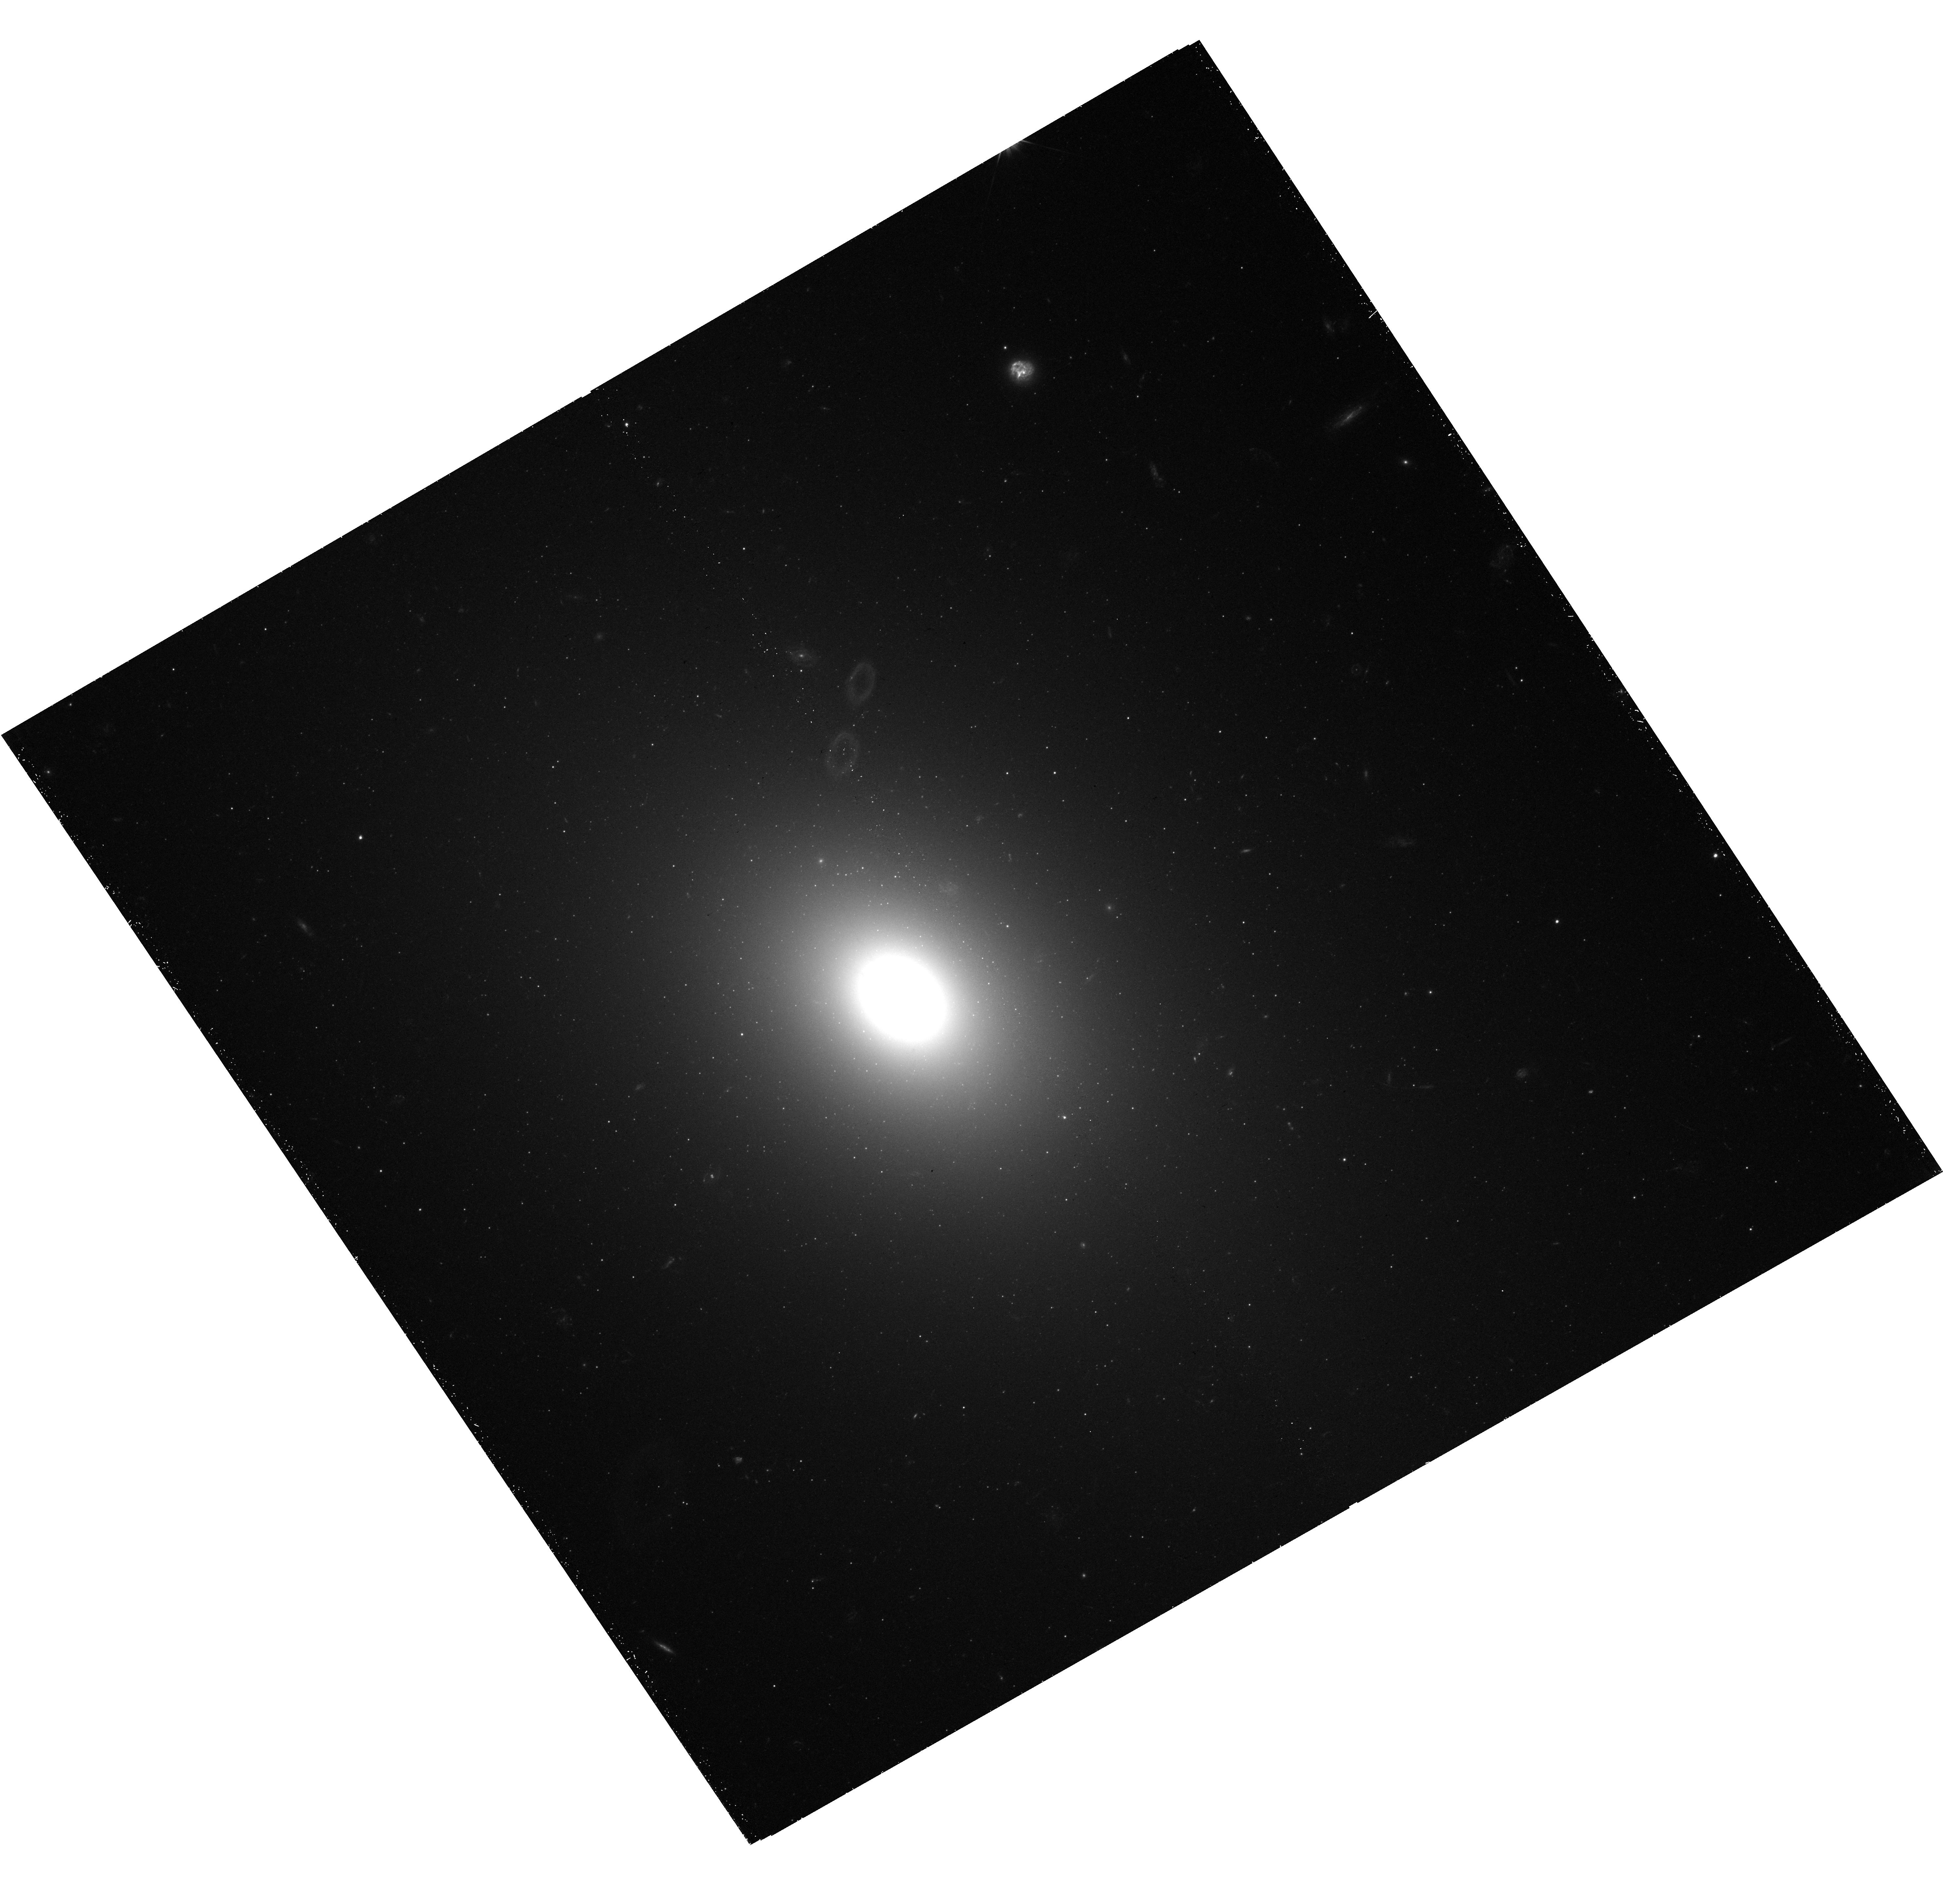
Target: NGC-533. Instrument: WFC3/UVIS. Filter: F475X. Exposure: 41 min. Observation ID: hst_15265_03_wfc3_uvis_f475x_idfr03

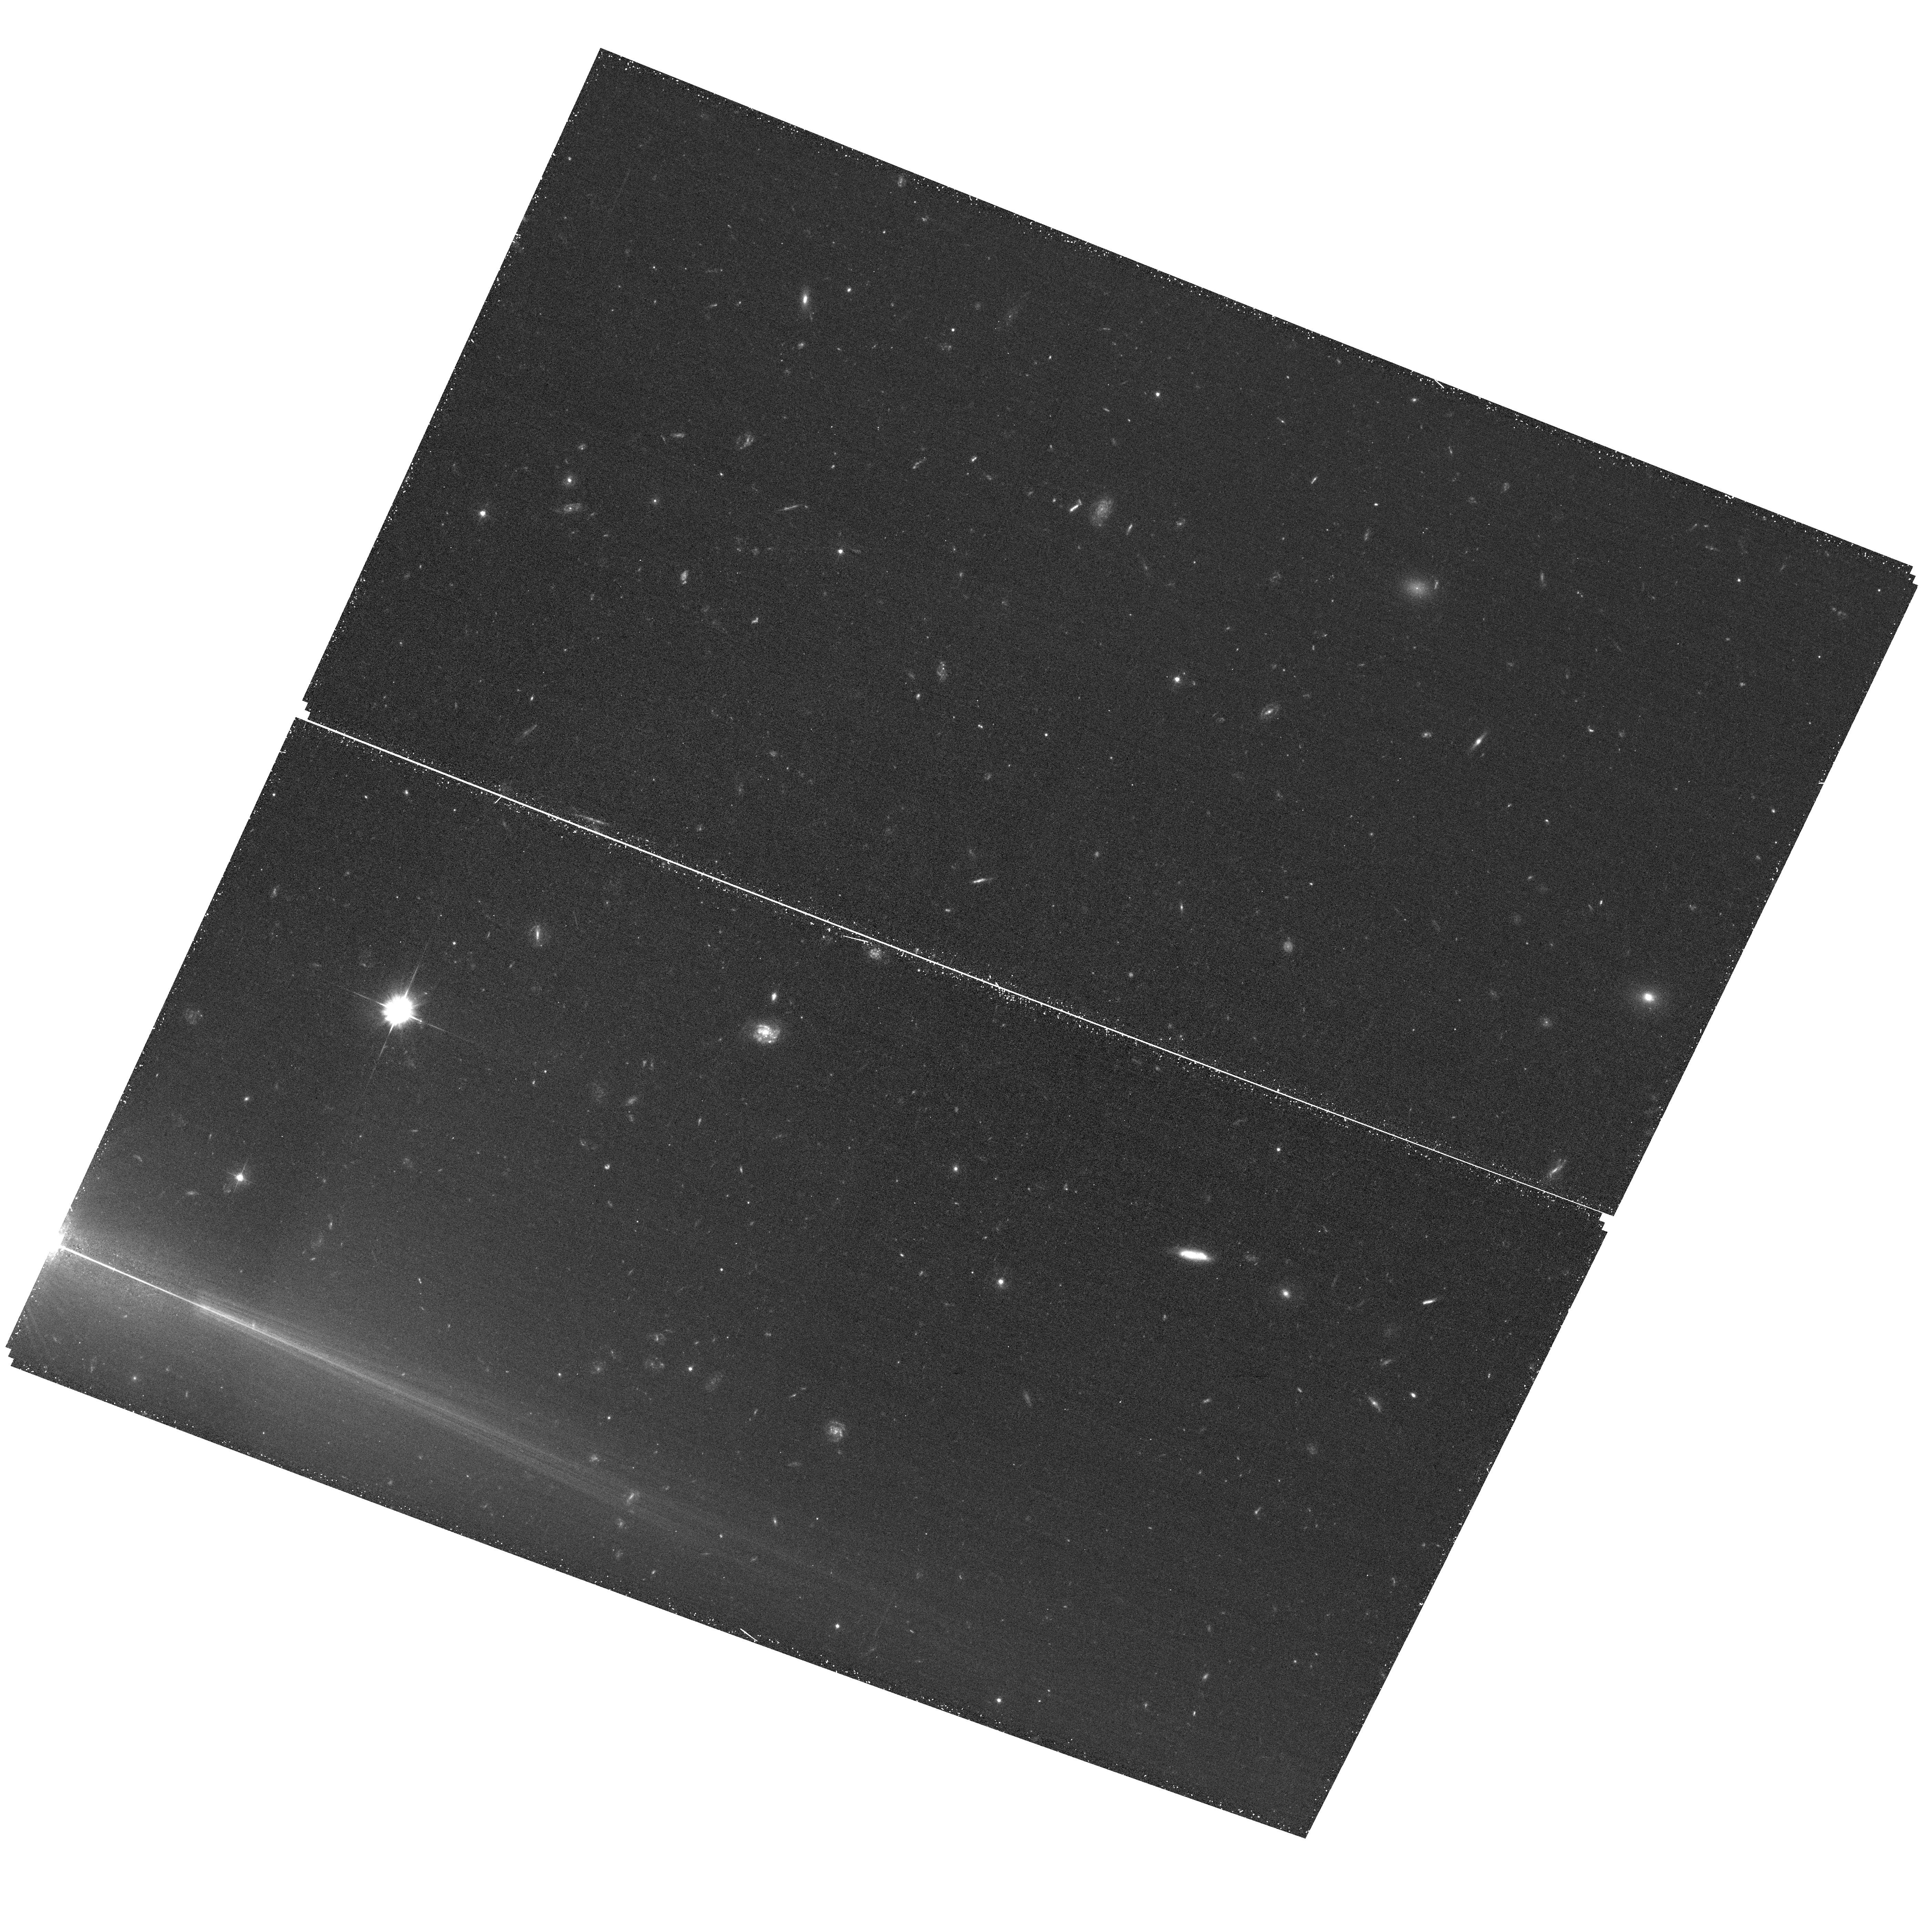
Target: field at RA 195.228°, Dec 37.403°. Instrument: ACS/WFC. Filter: F475W. Exposure: 34 min. Observation ID: hst_15265_14_acs_wfc_f475w_jdfr14

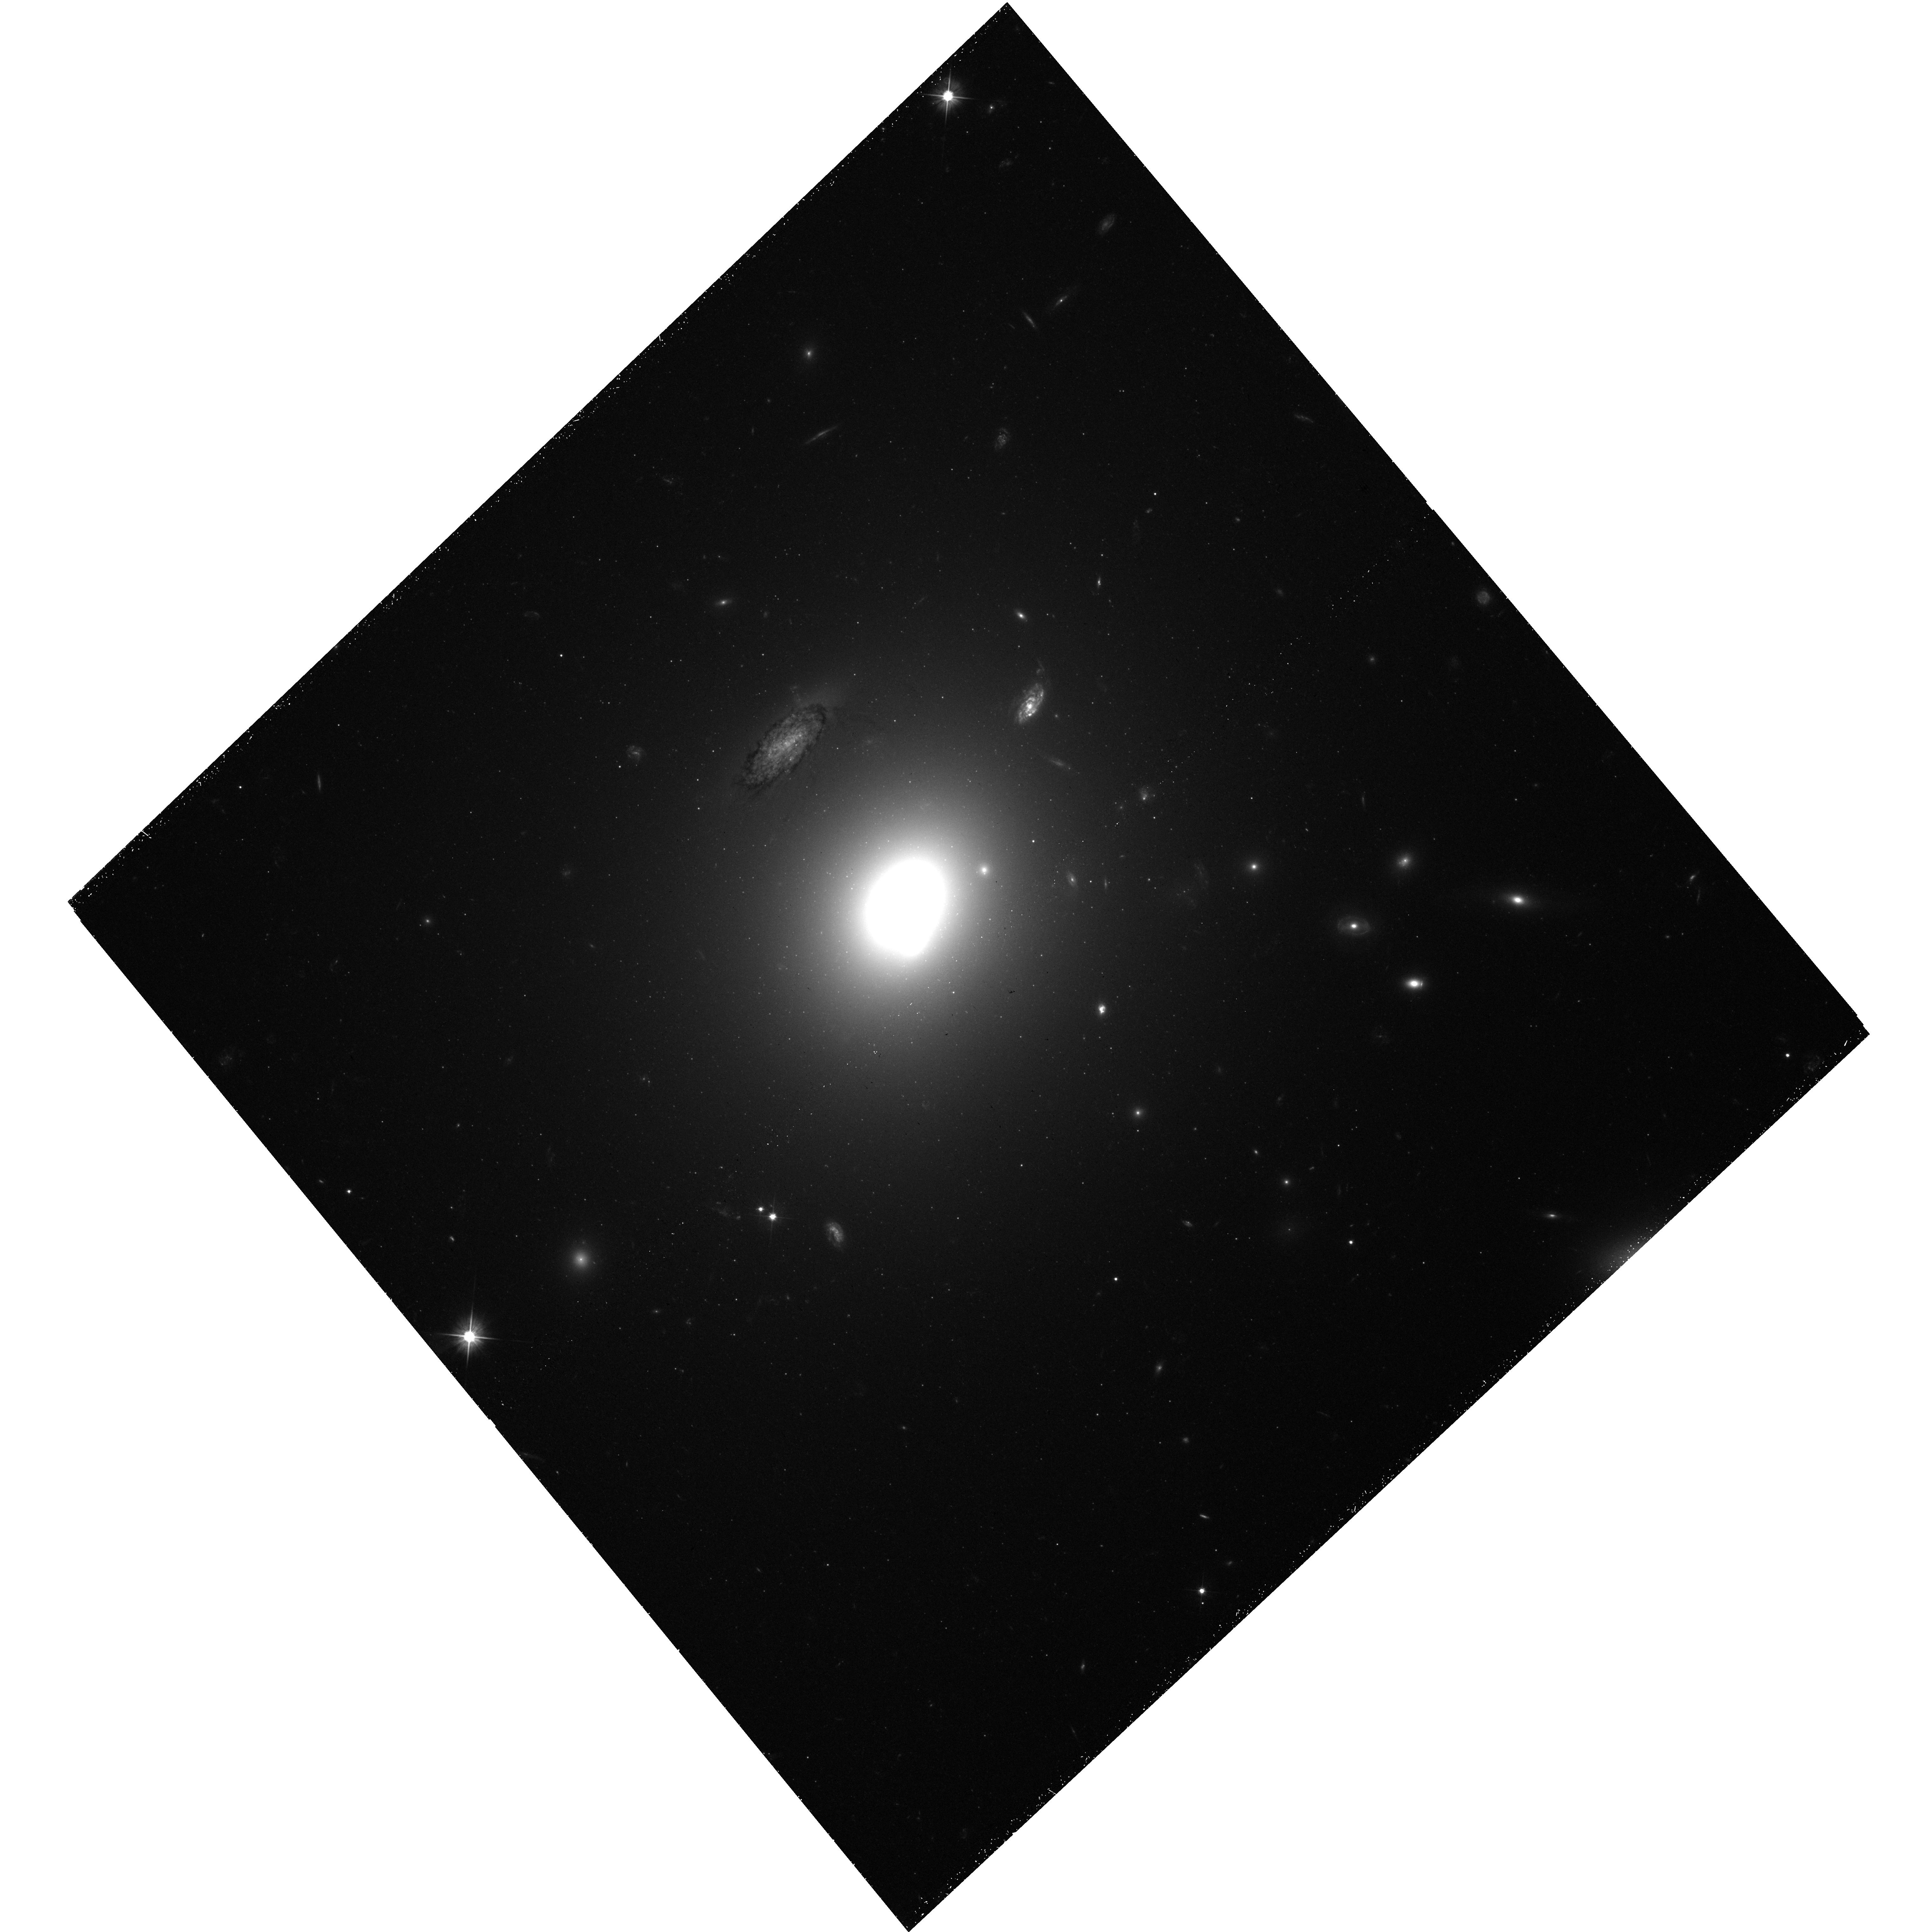
Target: NGC-3158. Instrument: WFC3/UVIS. Filter: F475X. Exposure: 44 min. Observation ID: hst_15265_16_wfc3_uvis_f475x_idfr16

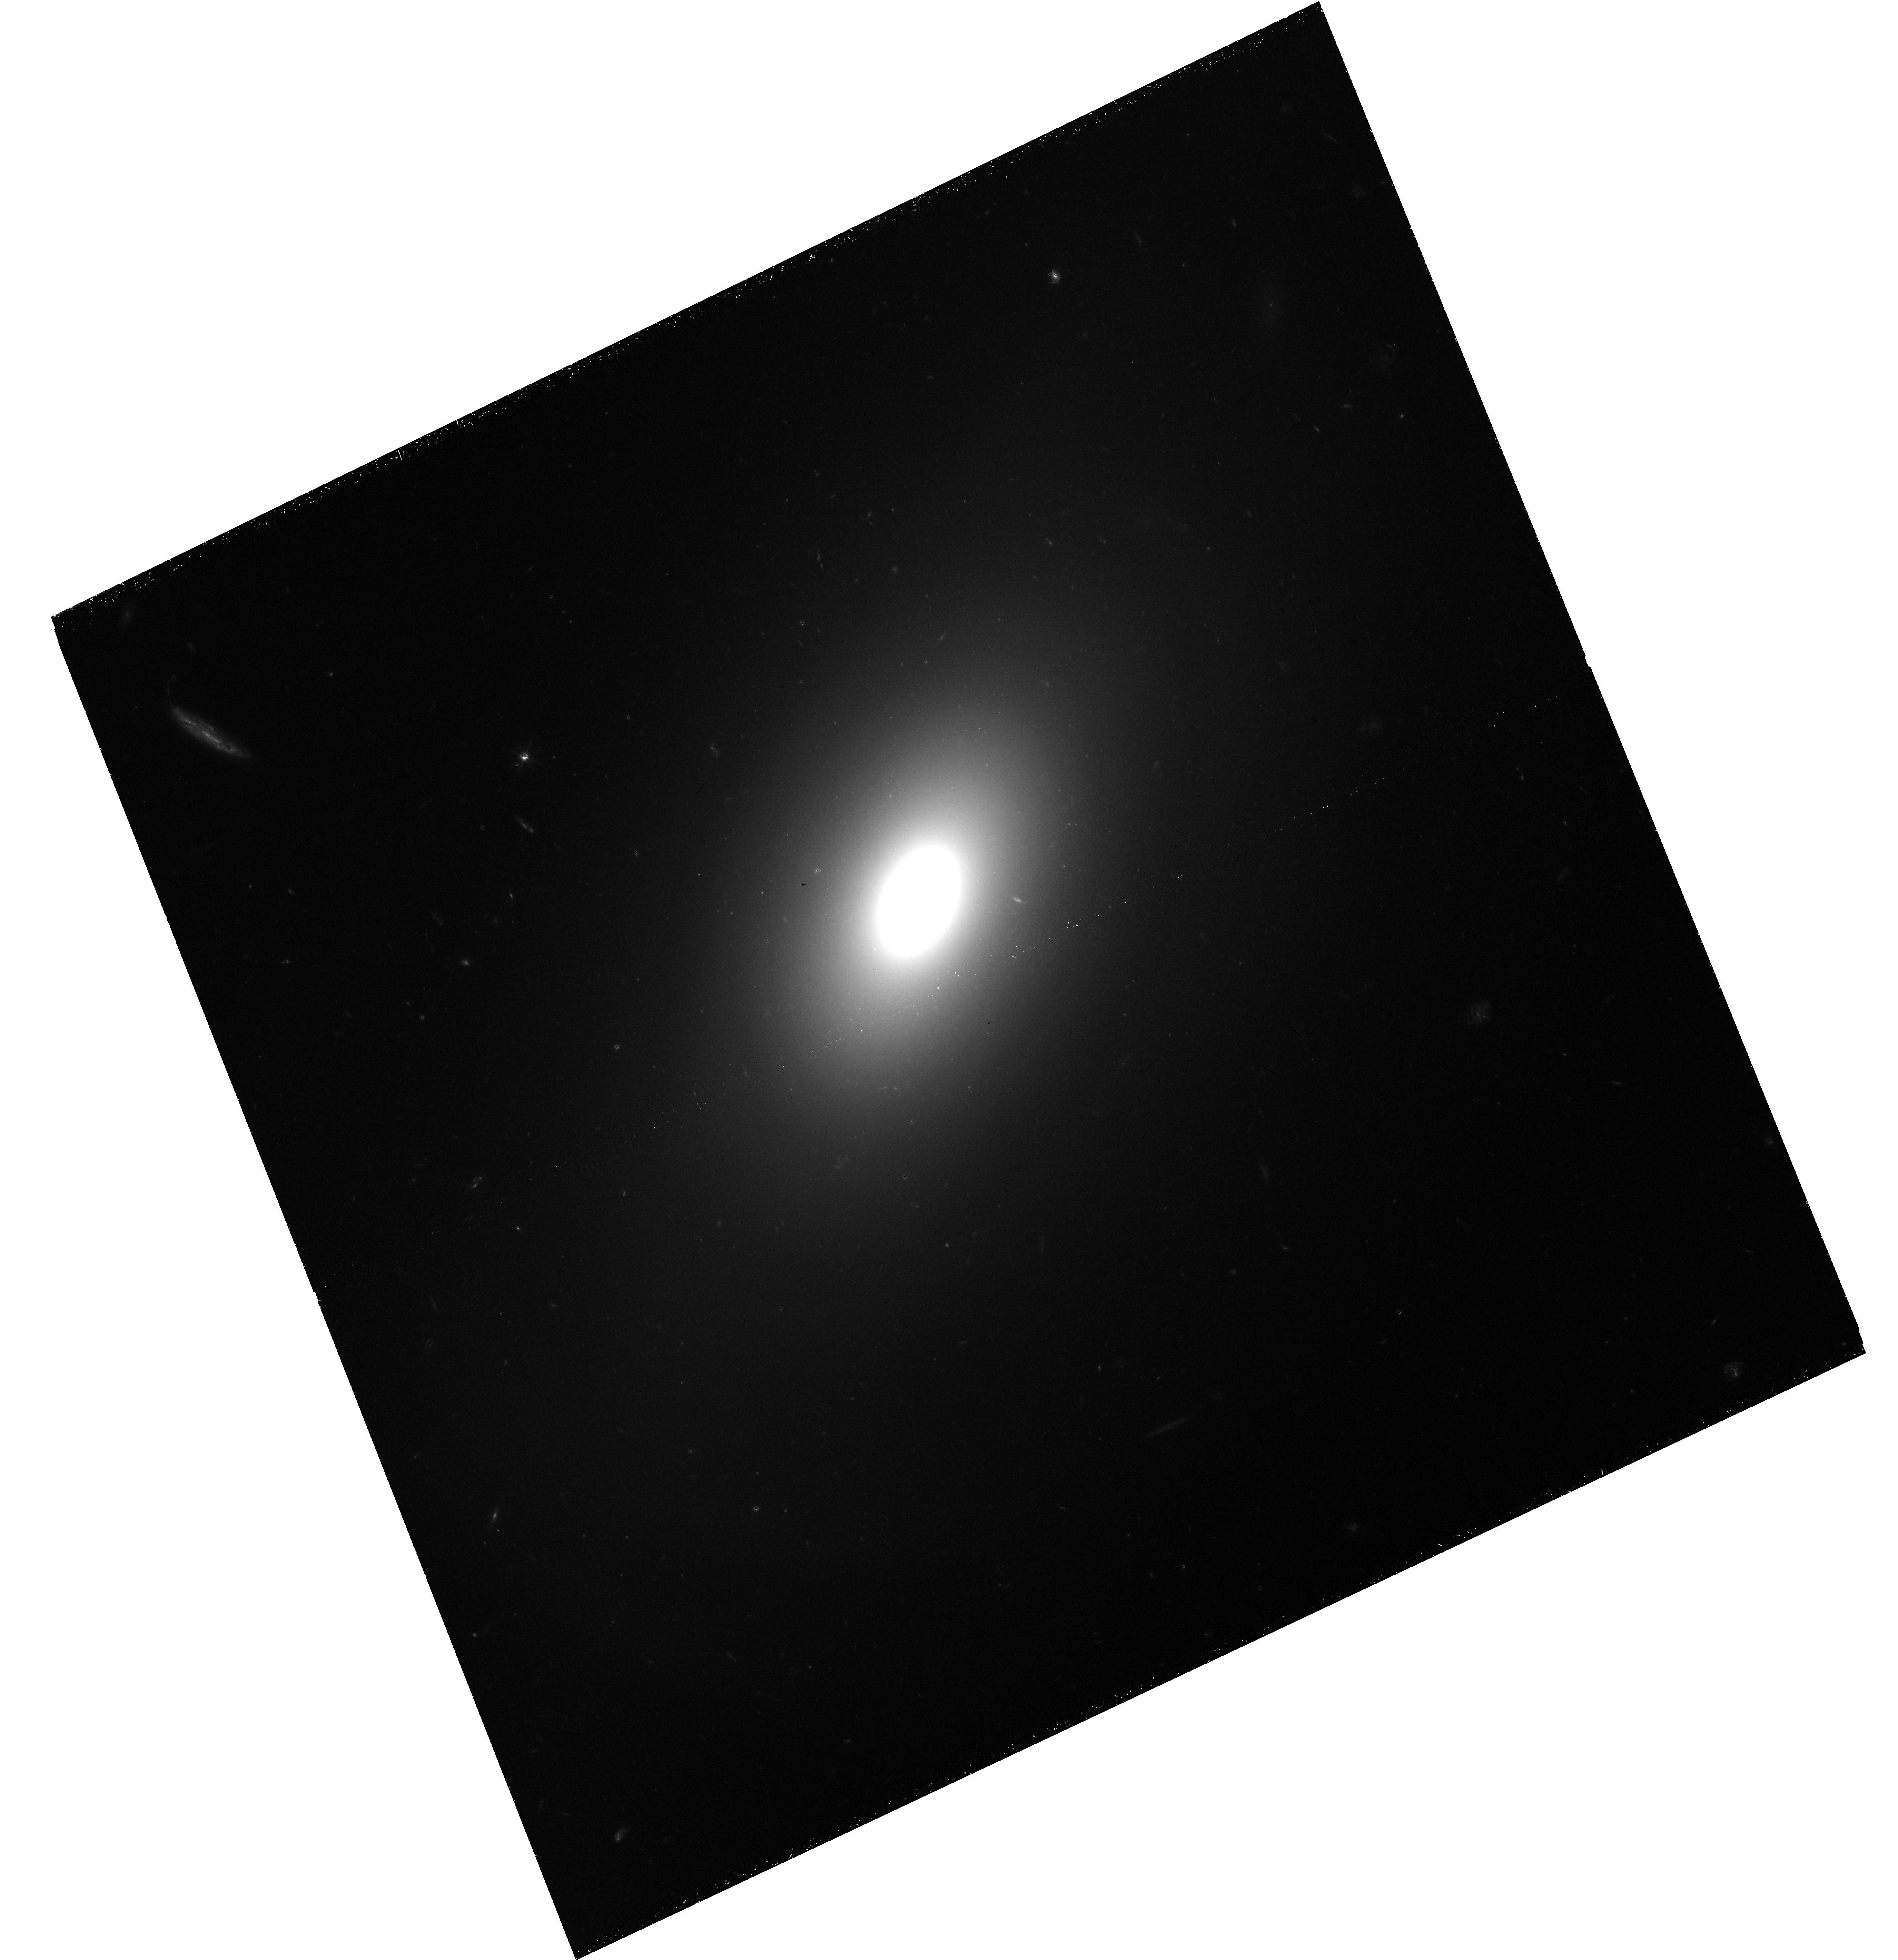
Target: NGC-4914. Instrument: WFC3/UVIS. Filter: F475X. Exposure: 42 min. Observation ID: hst_15265_14_wfc3_uvis_f475x_idfr14

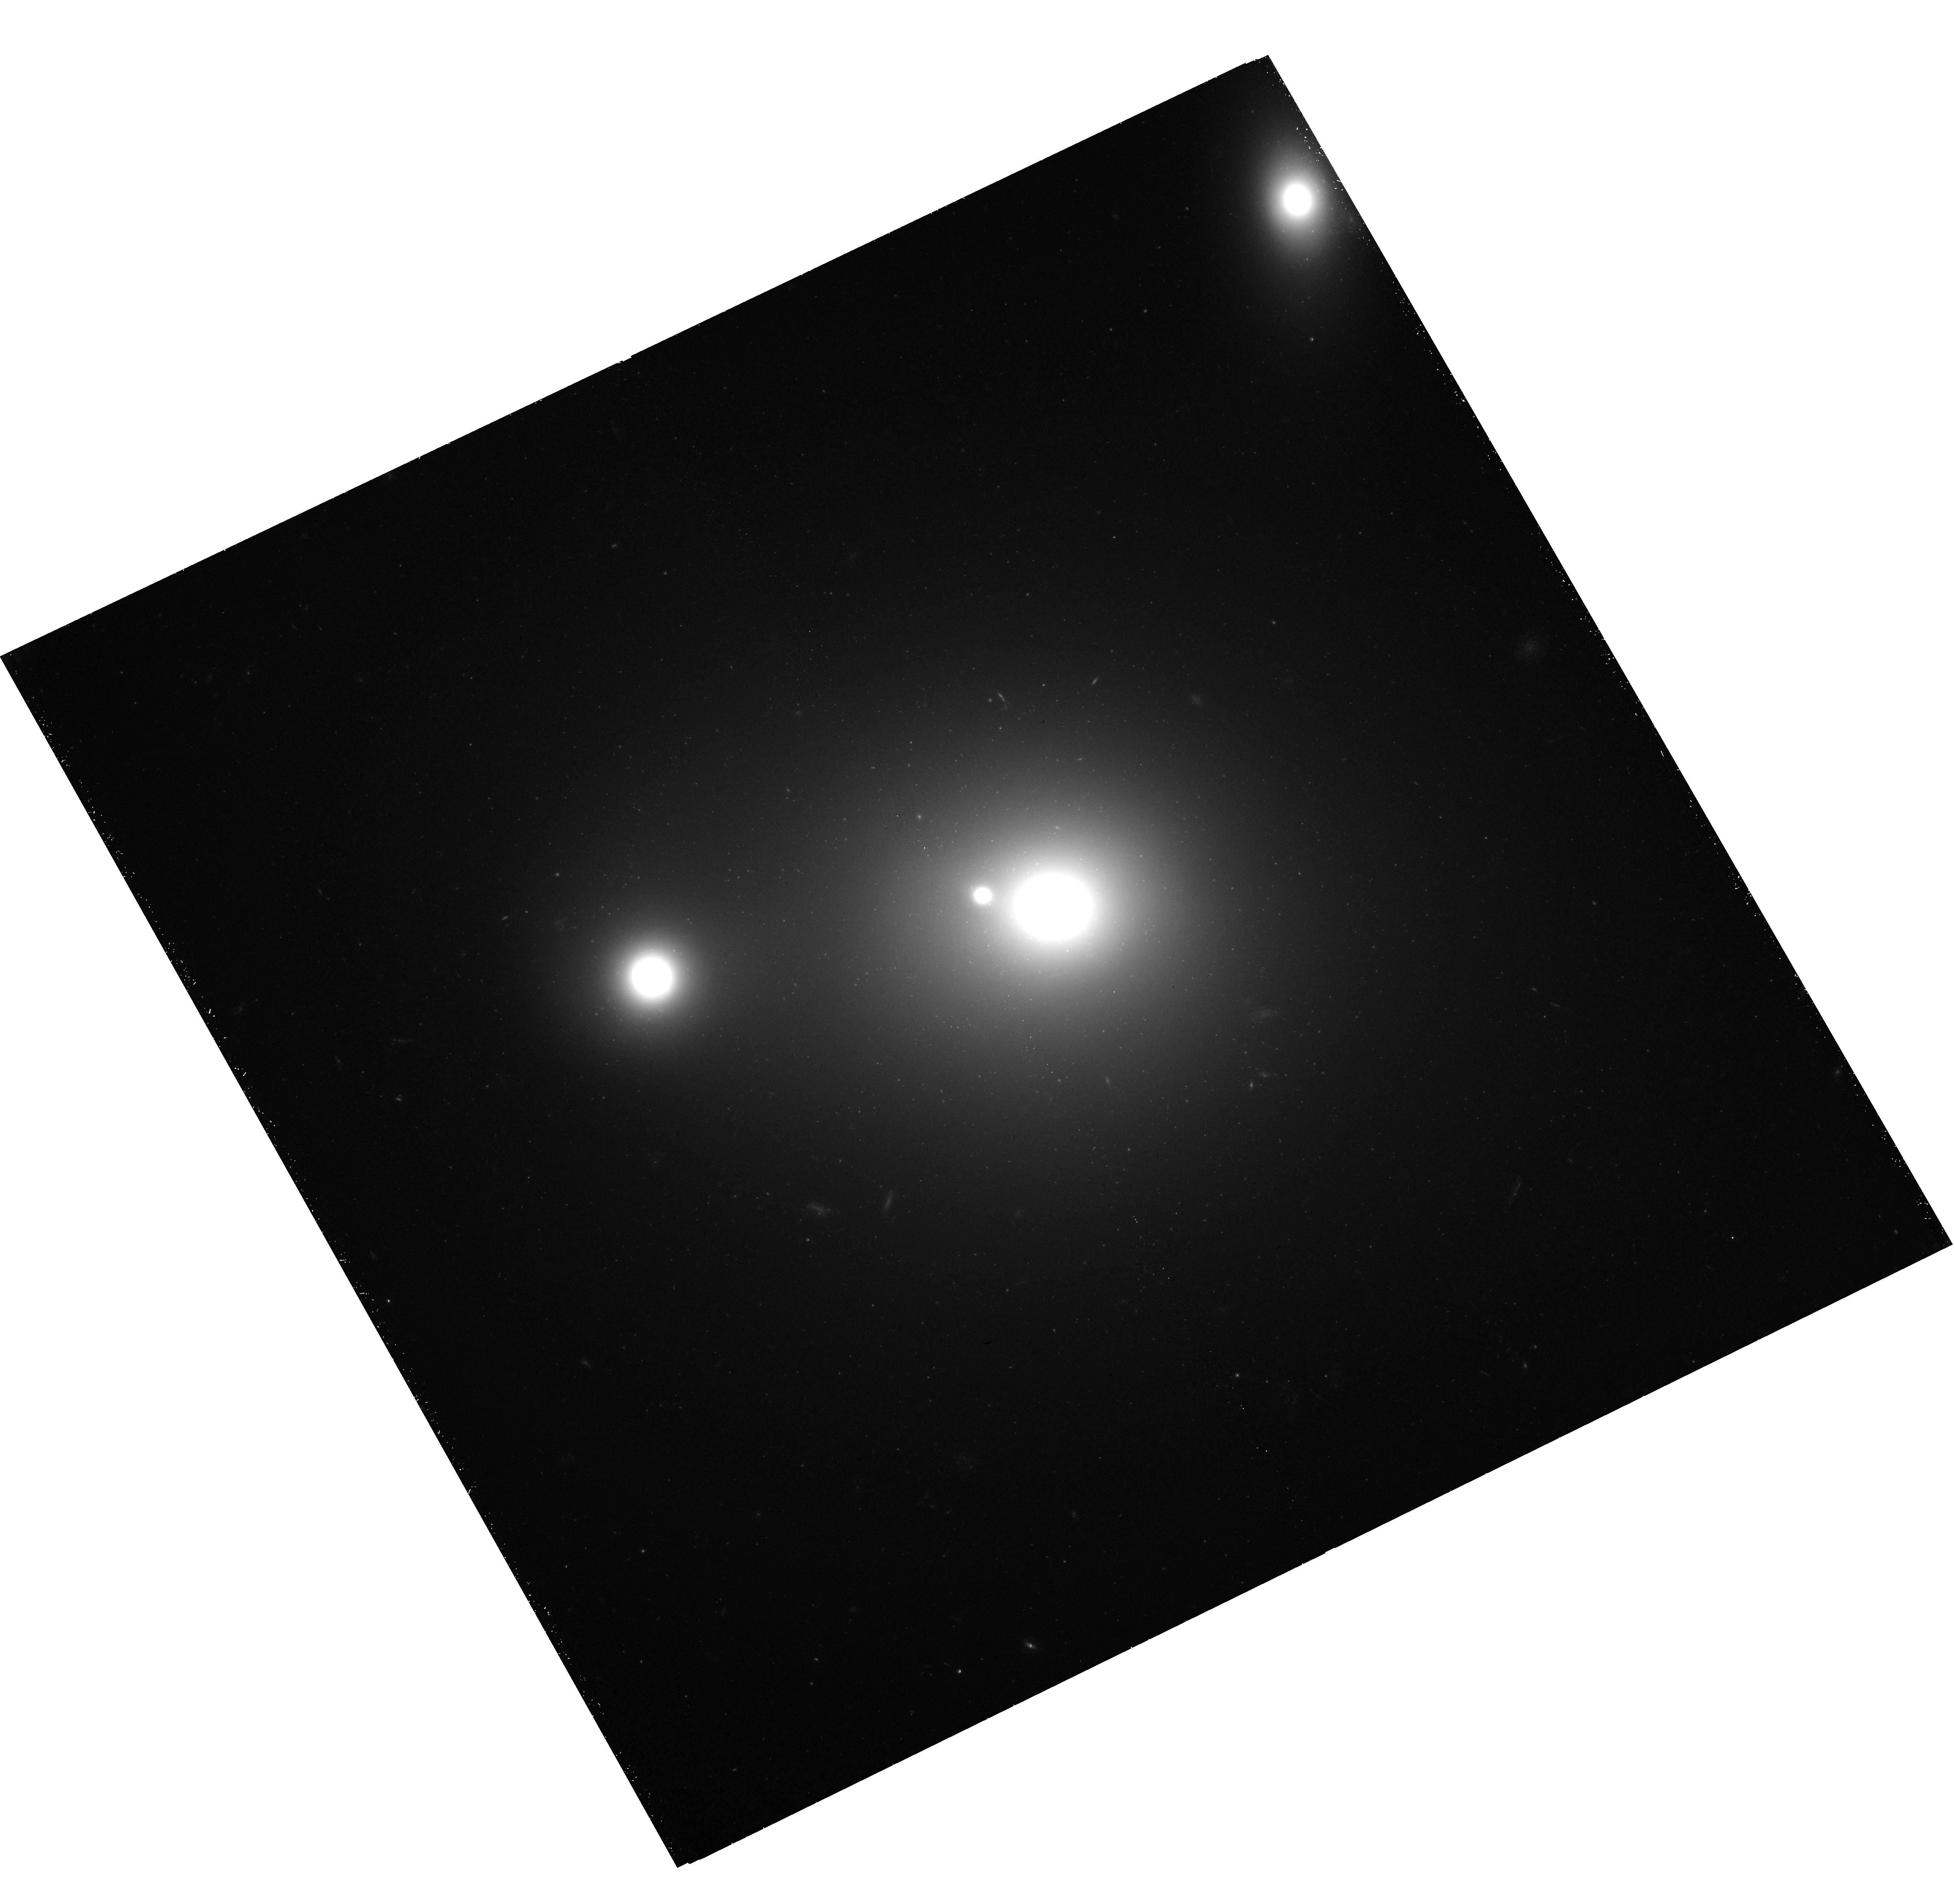
Target: NGC-741. Instrument: WFC3/UVIS. Filter: F475X. Exposure: 41 min. Observation ID: hst_15265_04_wfc3_uvis_f475x_idfr04

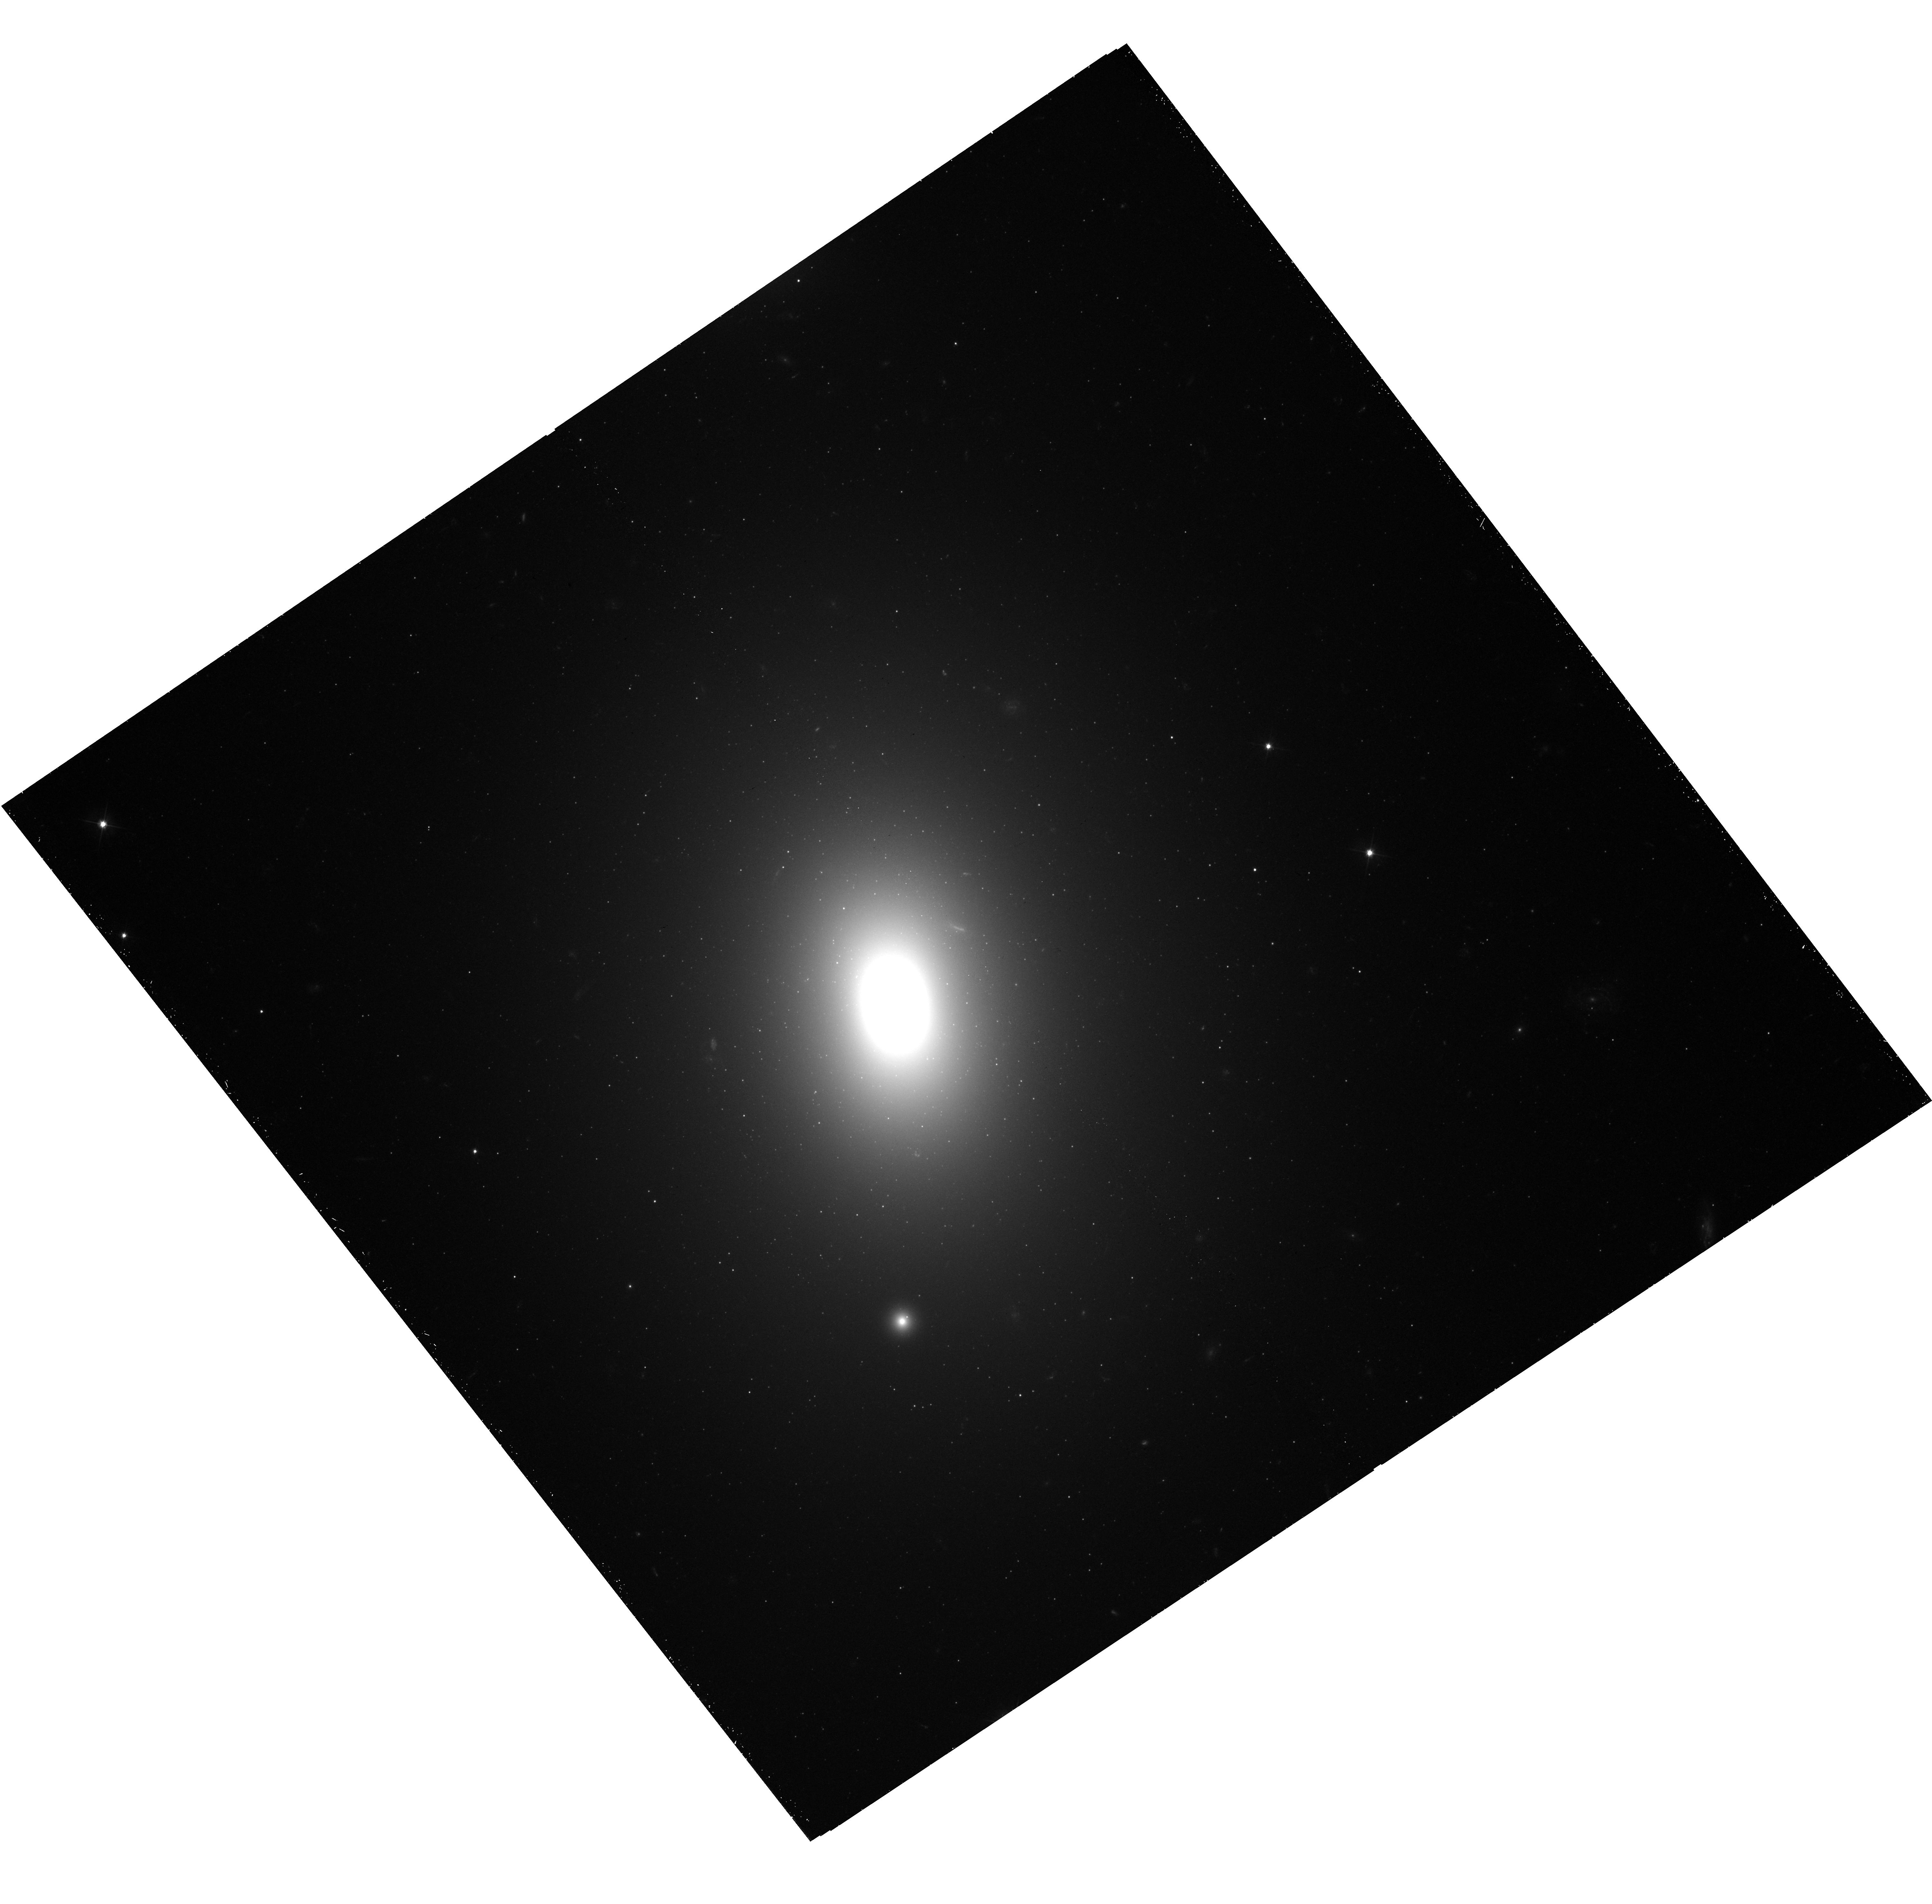
Target: NGC-1600. Instrument: WFC3/UVIS. Filter: F475X. Exposure: 41 min. Observation ID: hst_15265_08_wfc3_uvis_f475x_idfr08

MASSIVE+: The Growth Histories of MASSIVE Survey Galaxies from their Globular Cluster Colors (PI: Blakeslee, John P.)

The MASSIVE survey is targeting the ~100 most massive galaxies within 108 Mpc that are visible in the northern sky. These most massive galaxies in the present-day universe reside in a surprisingly wide variety of environments, from rich clusters to fossil groups to near isolation. We propose to use WFC3/UVIS and ACS to carry out a deep imaging study of the globular cluster populations around a selected subset of the MASSIVE targets. Though much is known about GC systems of bright galaxies in rich clusters, we know surprisingly little about the effects of environment on these systems. The MASSIVE sample provides a golden opportunity to learn about the systematics of GC systems and what they can tell us about environmental drivers on the evolution of the highest mass galaxies. The most pressing questions to be addressed include: (1) Do isolated giants have the same constant mass fraction of GCs to total halo mass as BCGs of similar luminosity? (2) Do their GC systems show the same color (metallicity) distribution, which is an outcome of the mass spectrum of gas-rich halos during hierarchical growth? (3) Do the GCs in isolated high-mass galaxies follow the same radial distribution versus metallicity as in rich environments (a test of the relative importance of growth by accretion)? (4) Do the GCs of galaxies in sparse environments follow the same mass function? Our proposed second-band imaging will enable us to secure answers to these questions and add enormously to the legacy value of existing HST imaging of the highest mass galaxies in the universe.